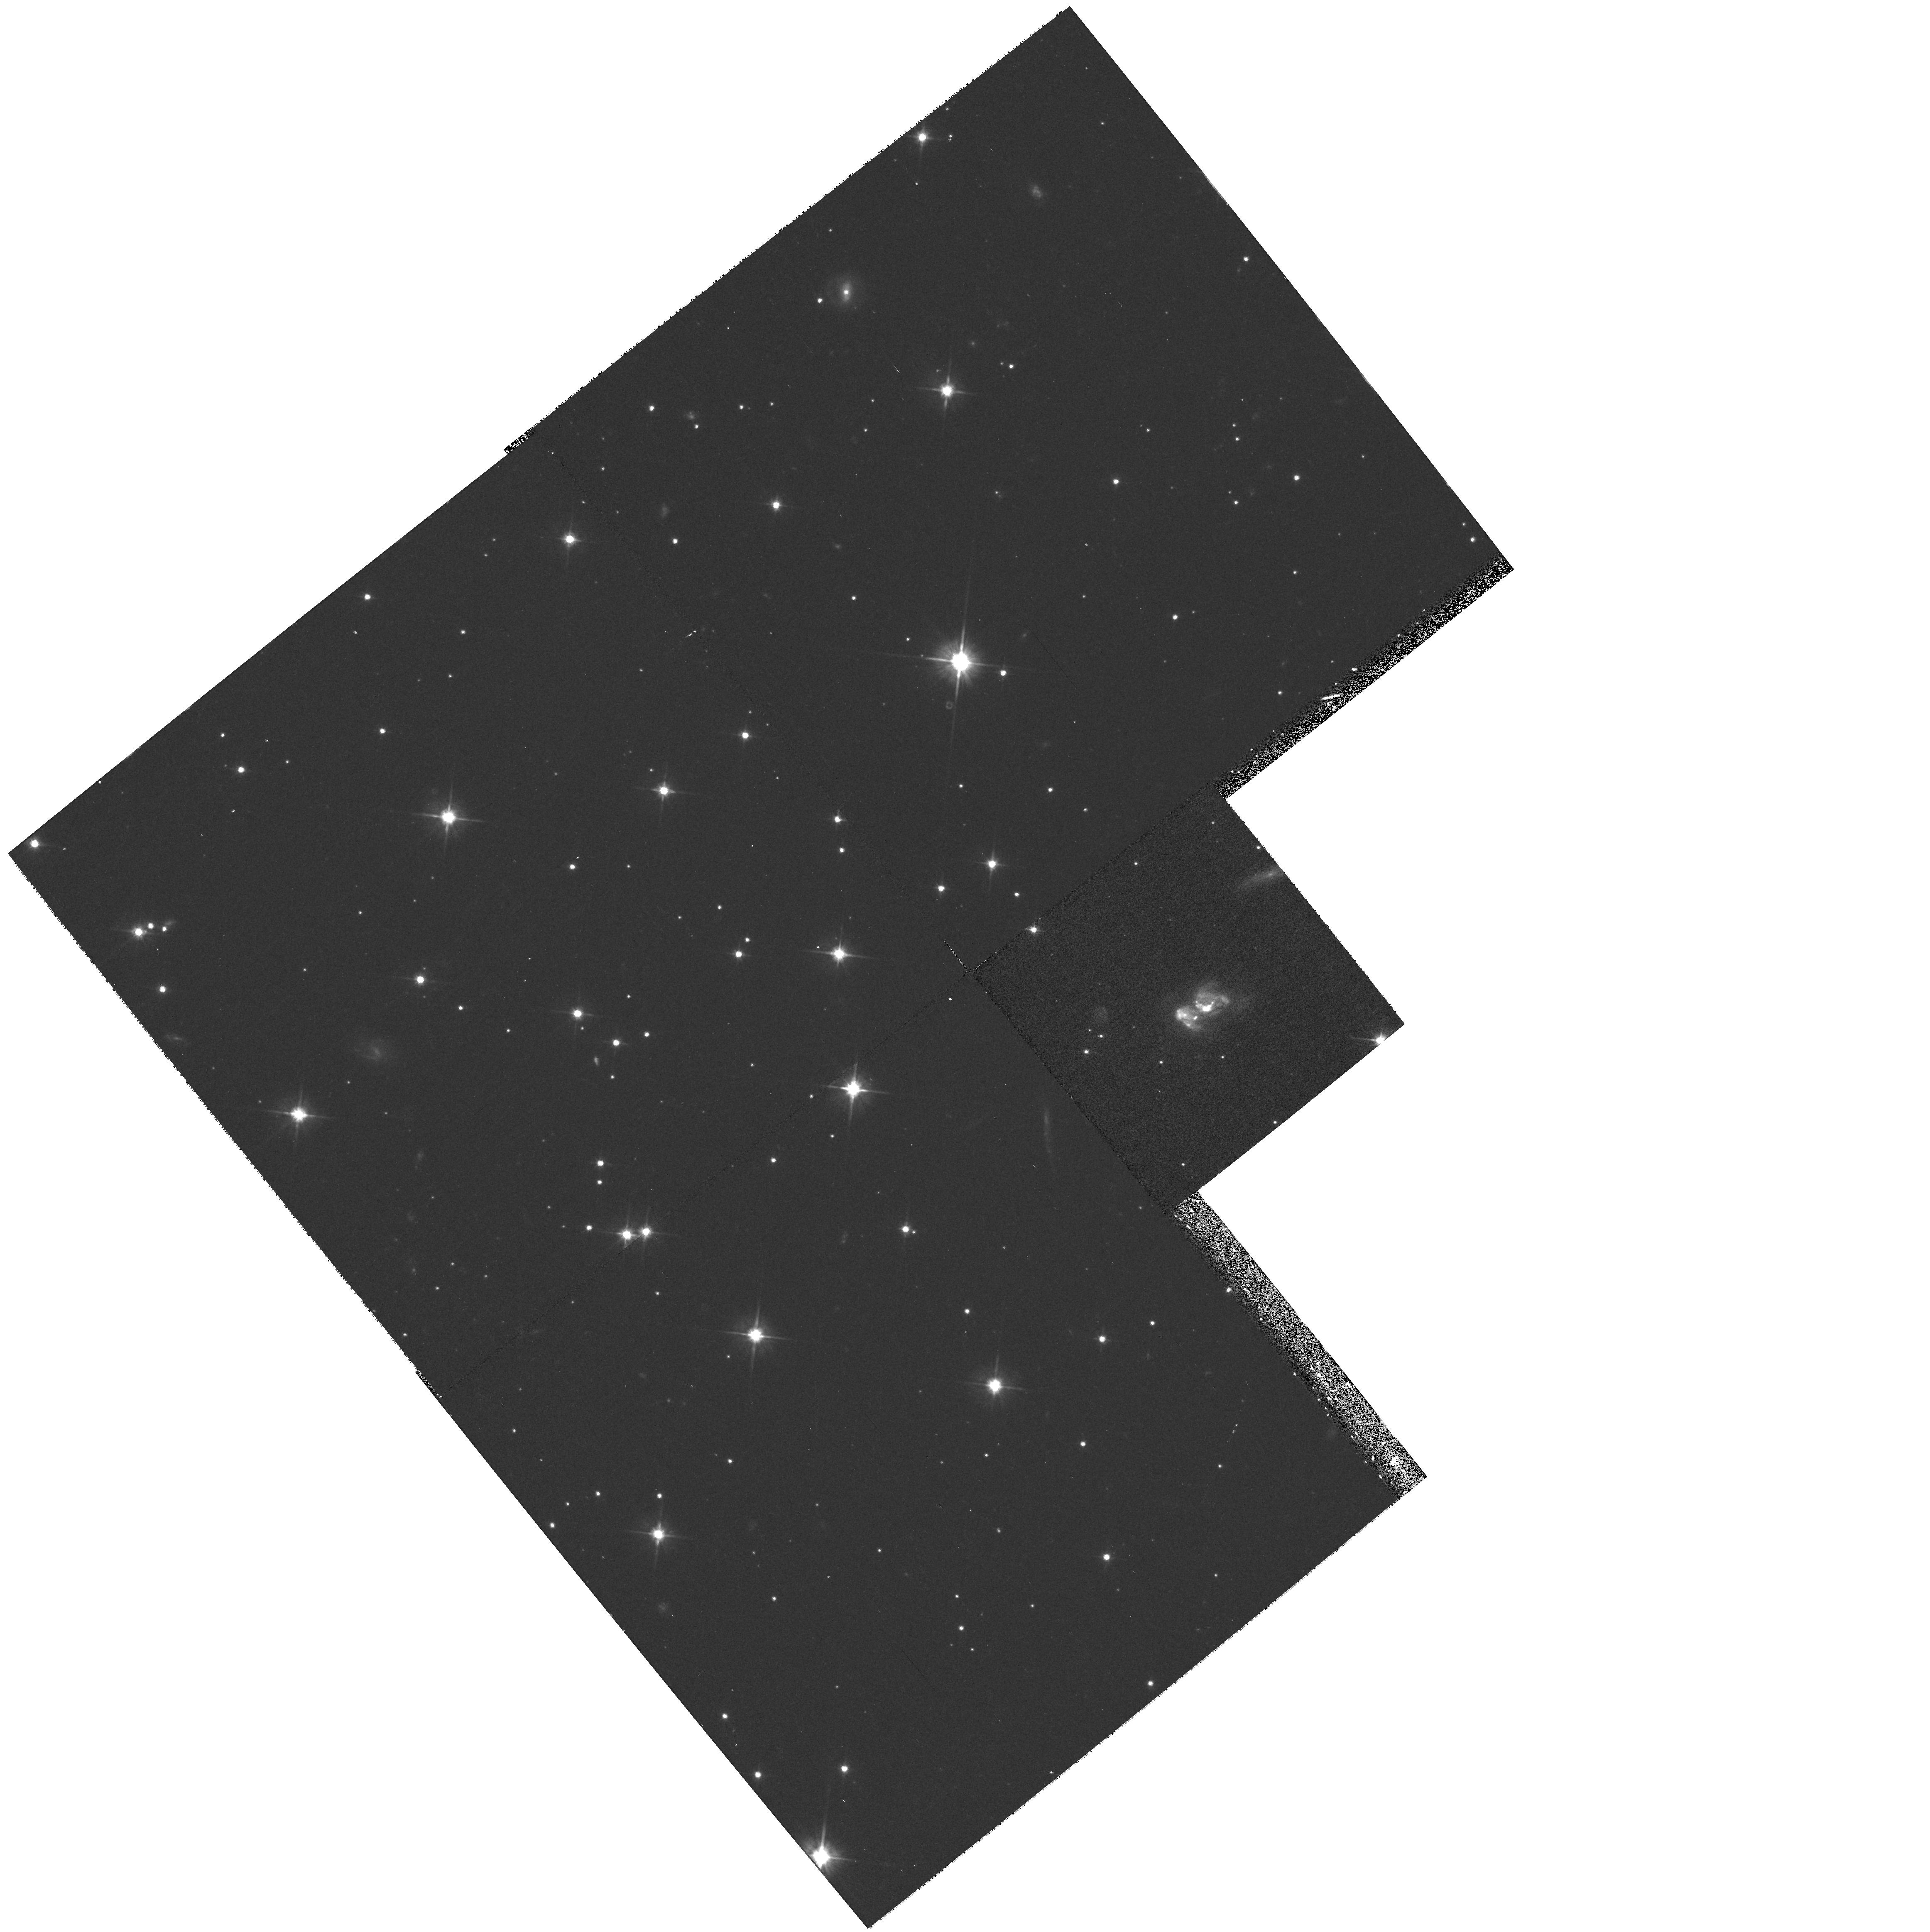
Target: GAL-185205-504848
Instrument: WFPC2/PC
Filter: F606W
Exposure: 10 min
Observation ID: hst_6356_38_wfpc2_pc_f606w_u3h438

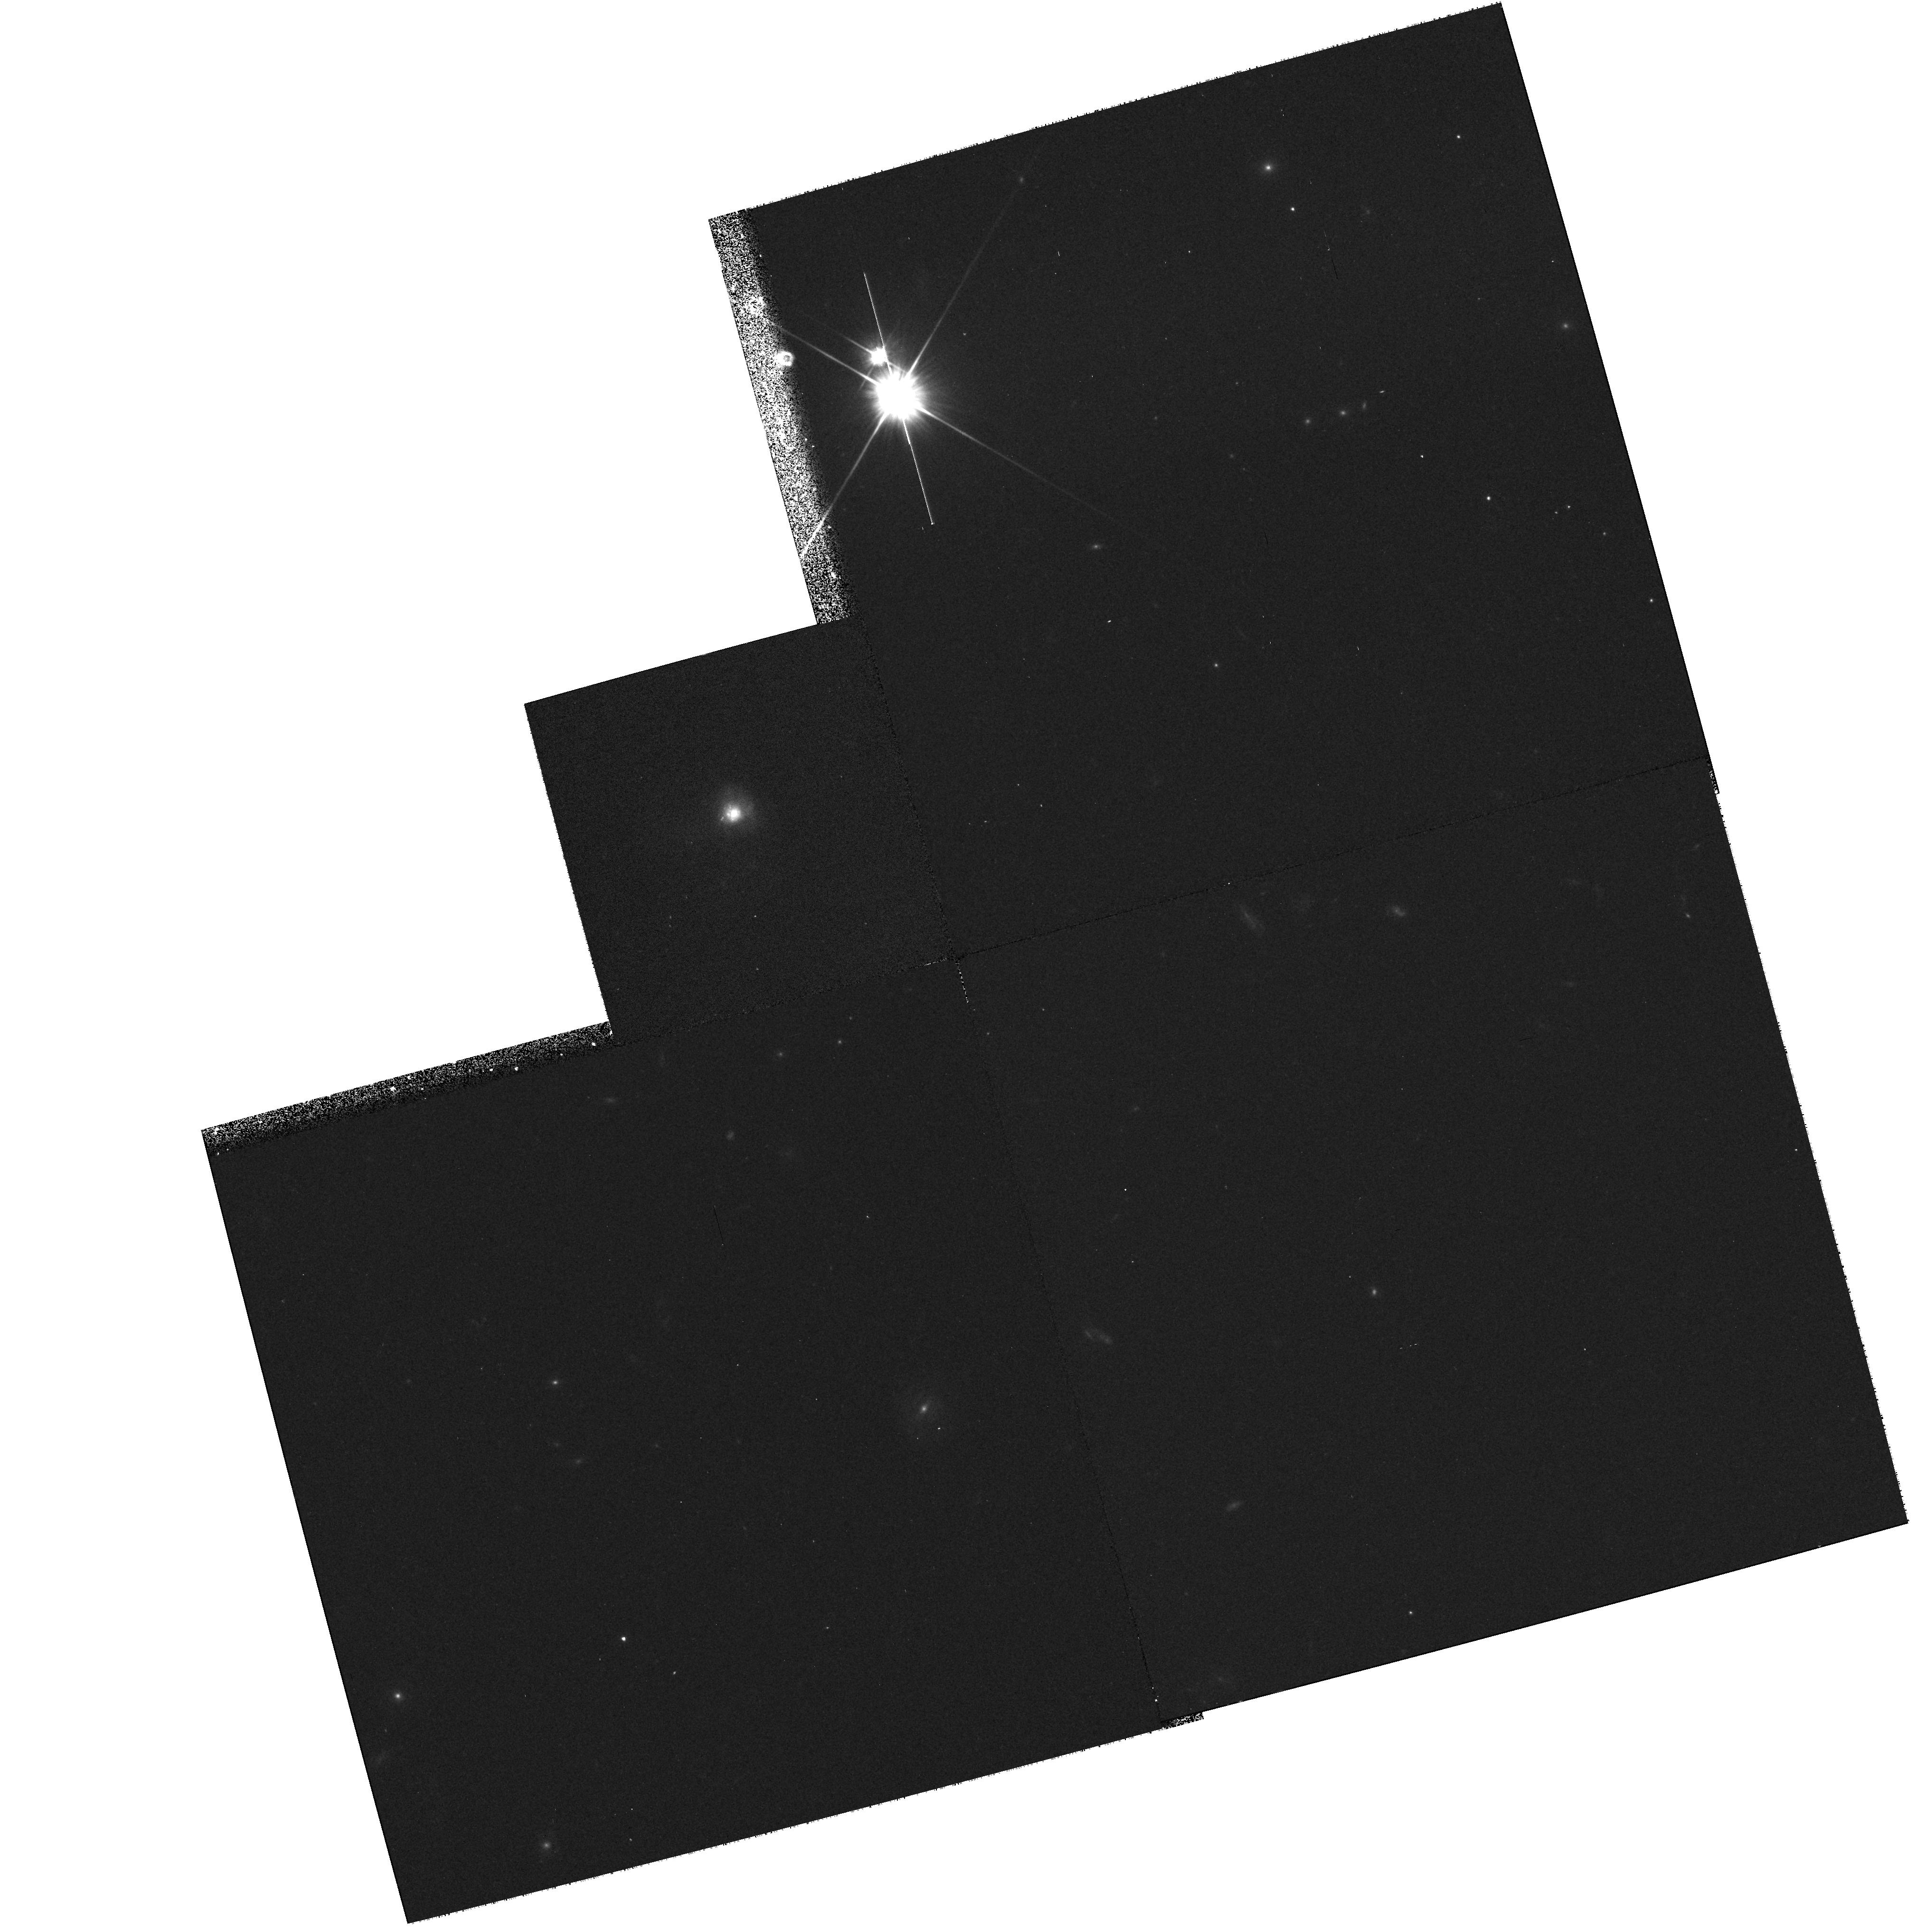
Target: GAL-231402+034858
Instrument: WFPC2/PC
Filter: F606W
Exposure: 10 min
Observation ID: hst_6356_48_wfpc2_pc_f606w_u3h448

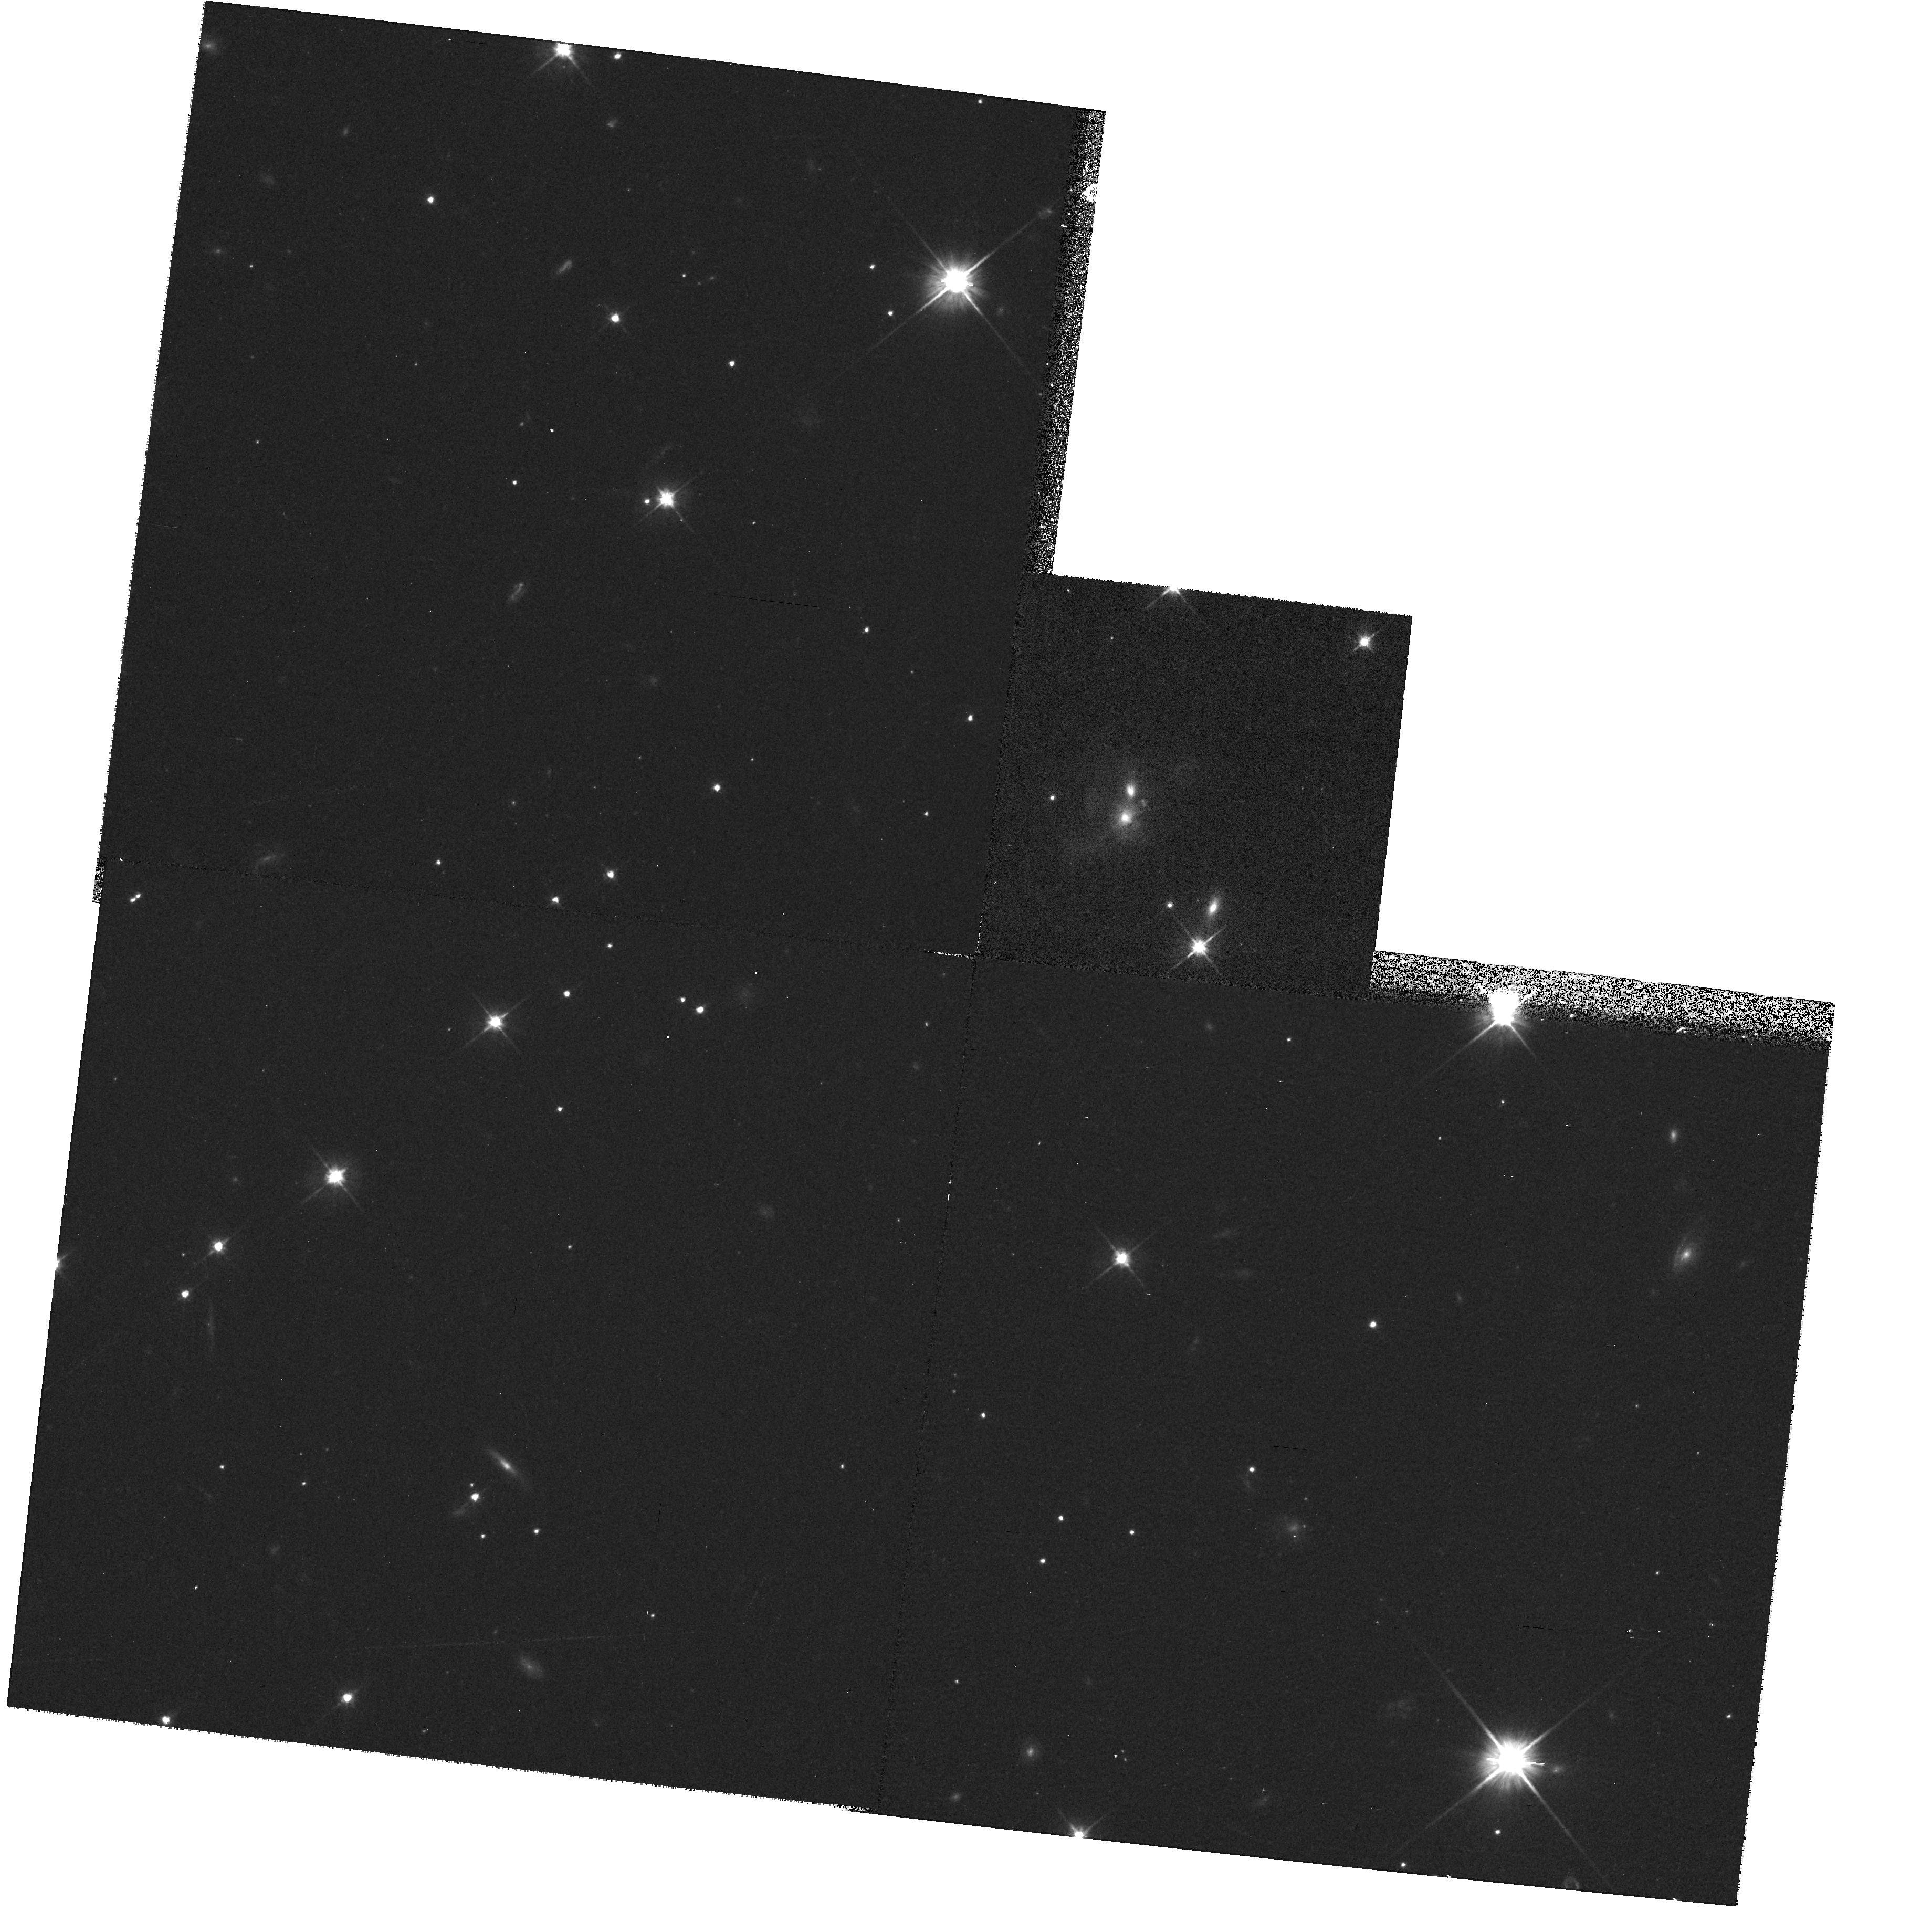
Target: GAL-065610+190226
Instrument: WFPC2/PC
Filter: F606W
Exposure: 10 min
Observation ID: hst_6356_19_wfpc2_pc_f606w_u3h419

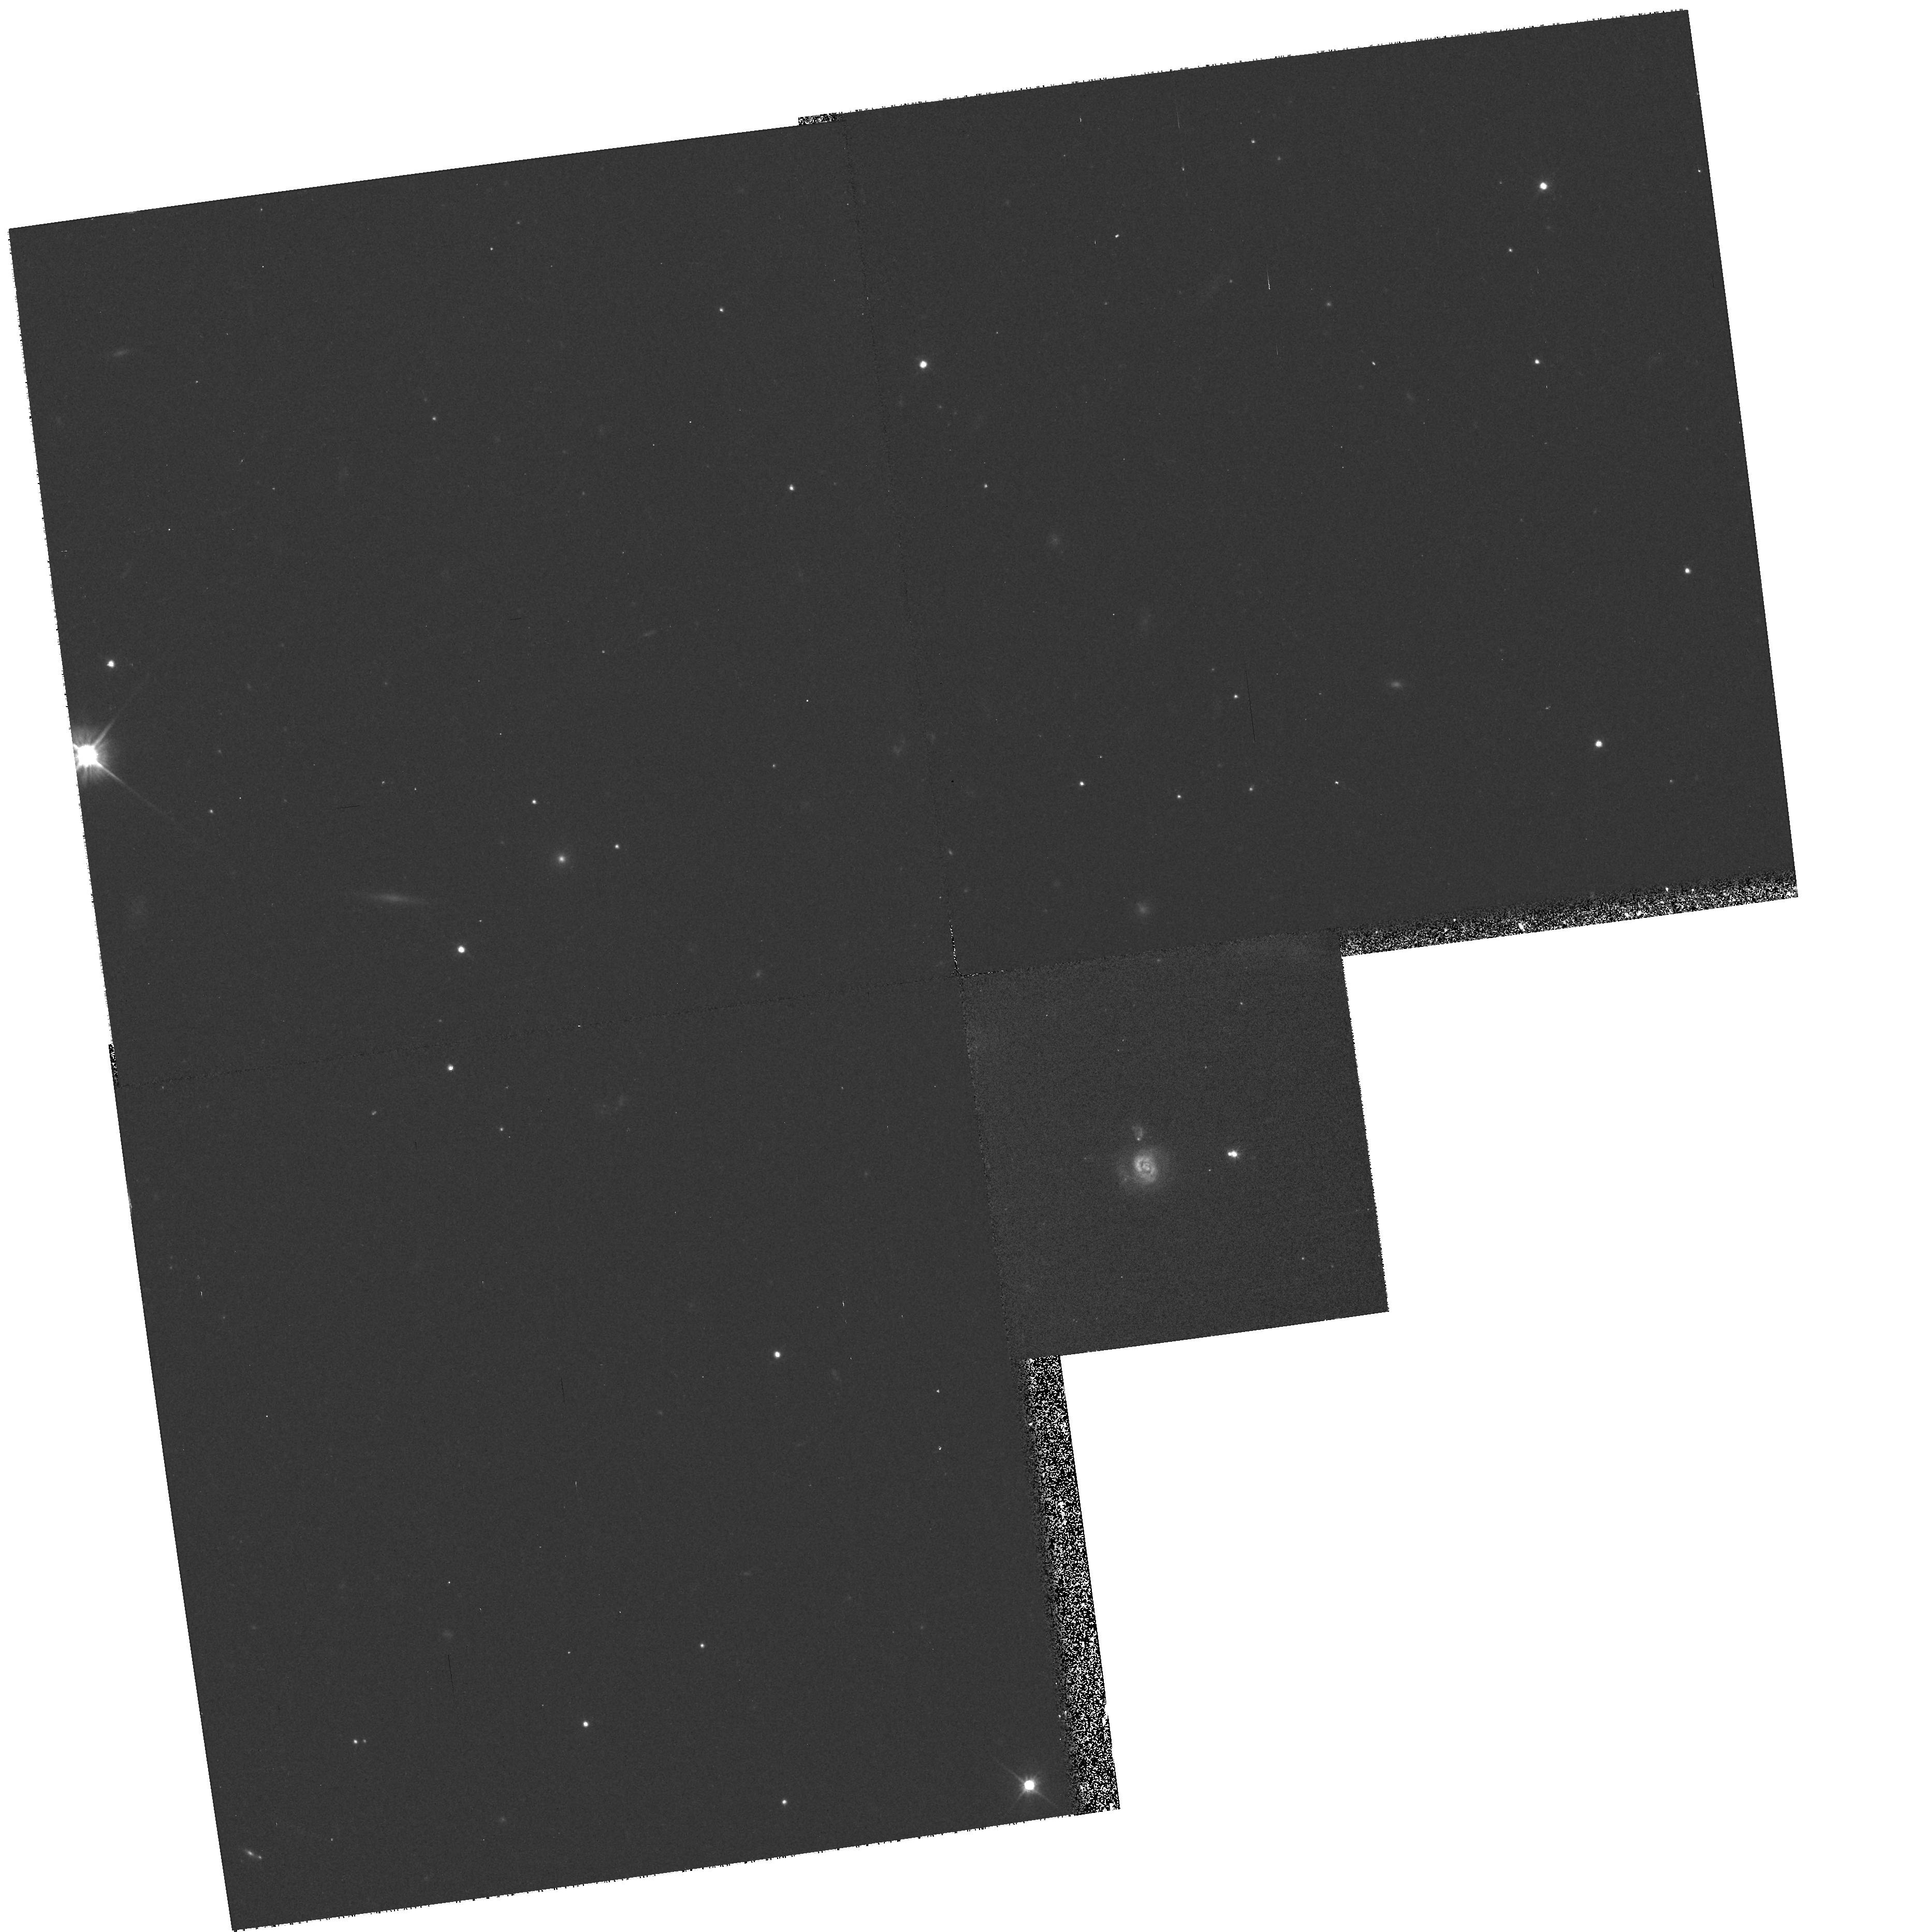
Target: GAL-201736-475639
Instrument: WFPC2/PC
Filter: F606W
Exposure: 10 min
Observation ID: hst_6356_43_wfpc2_pc_f606w_u3h443

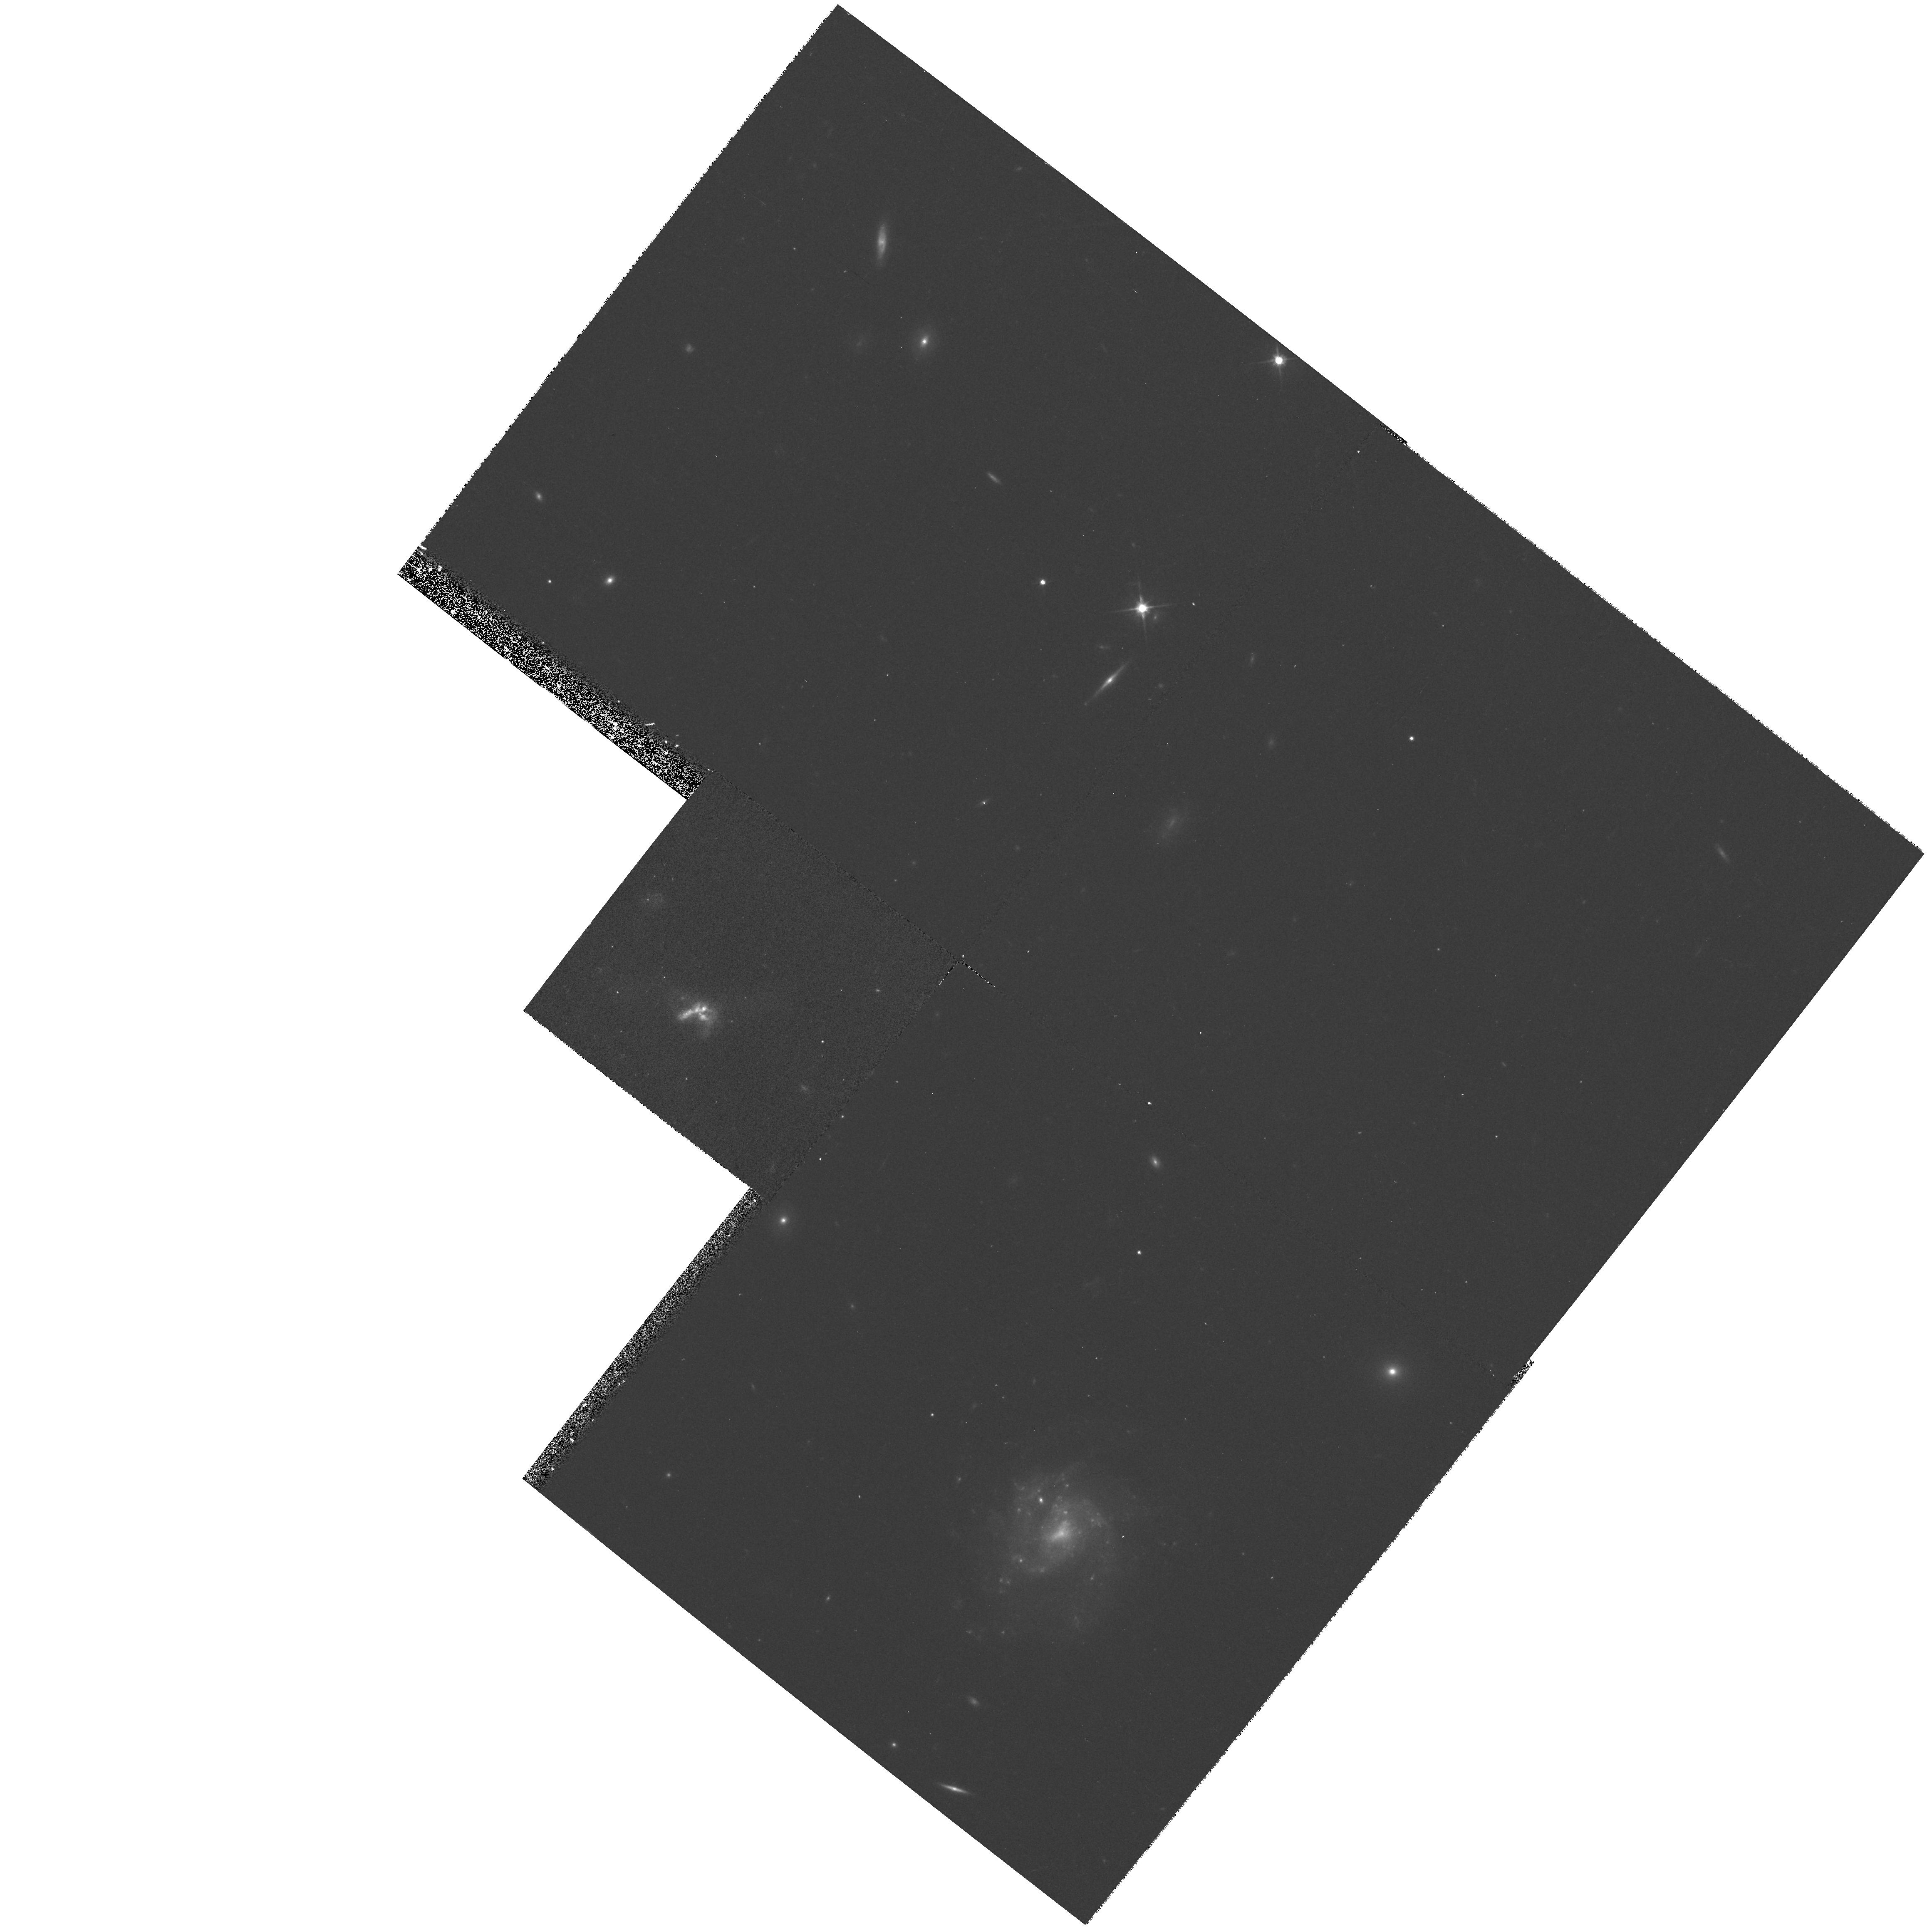
Target: GAL-043828-484859
Instrument: WFPC2/PC
Filter: F606W
Exposure: 10 min
Observation ID: hst_6356_13_wfpc2_pc_f606w_u3h413

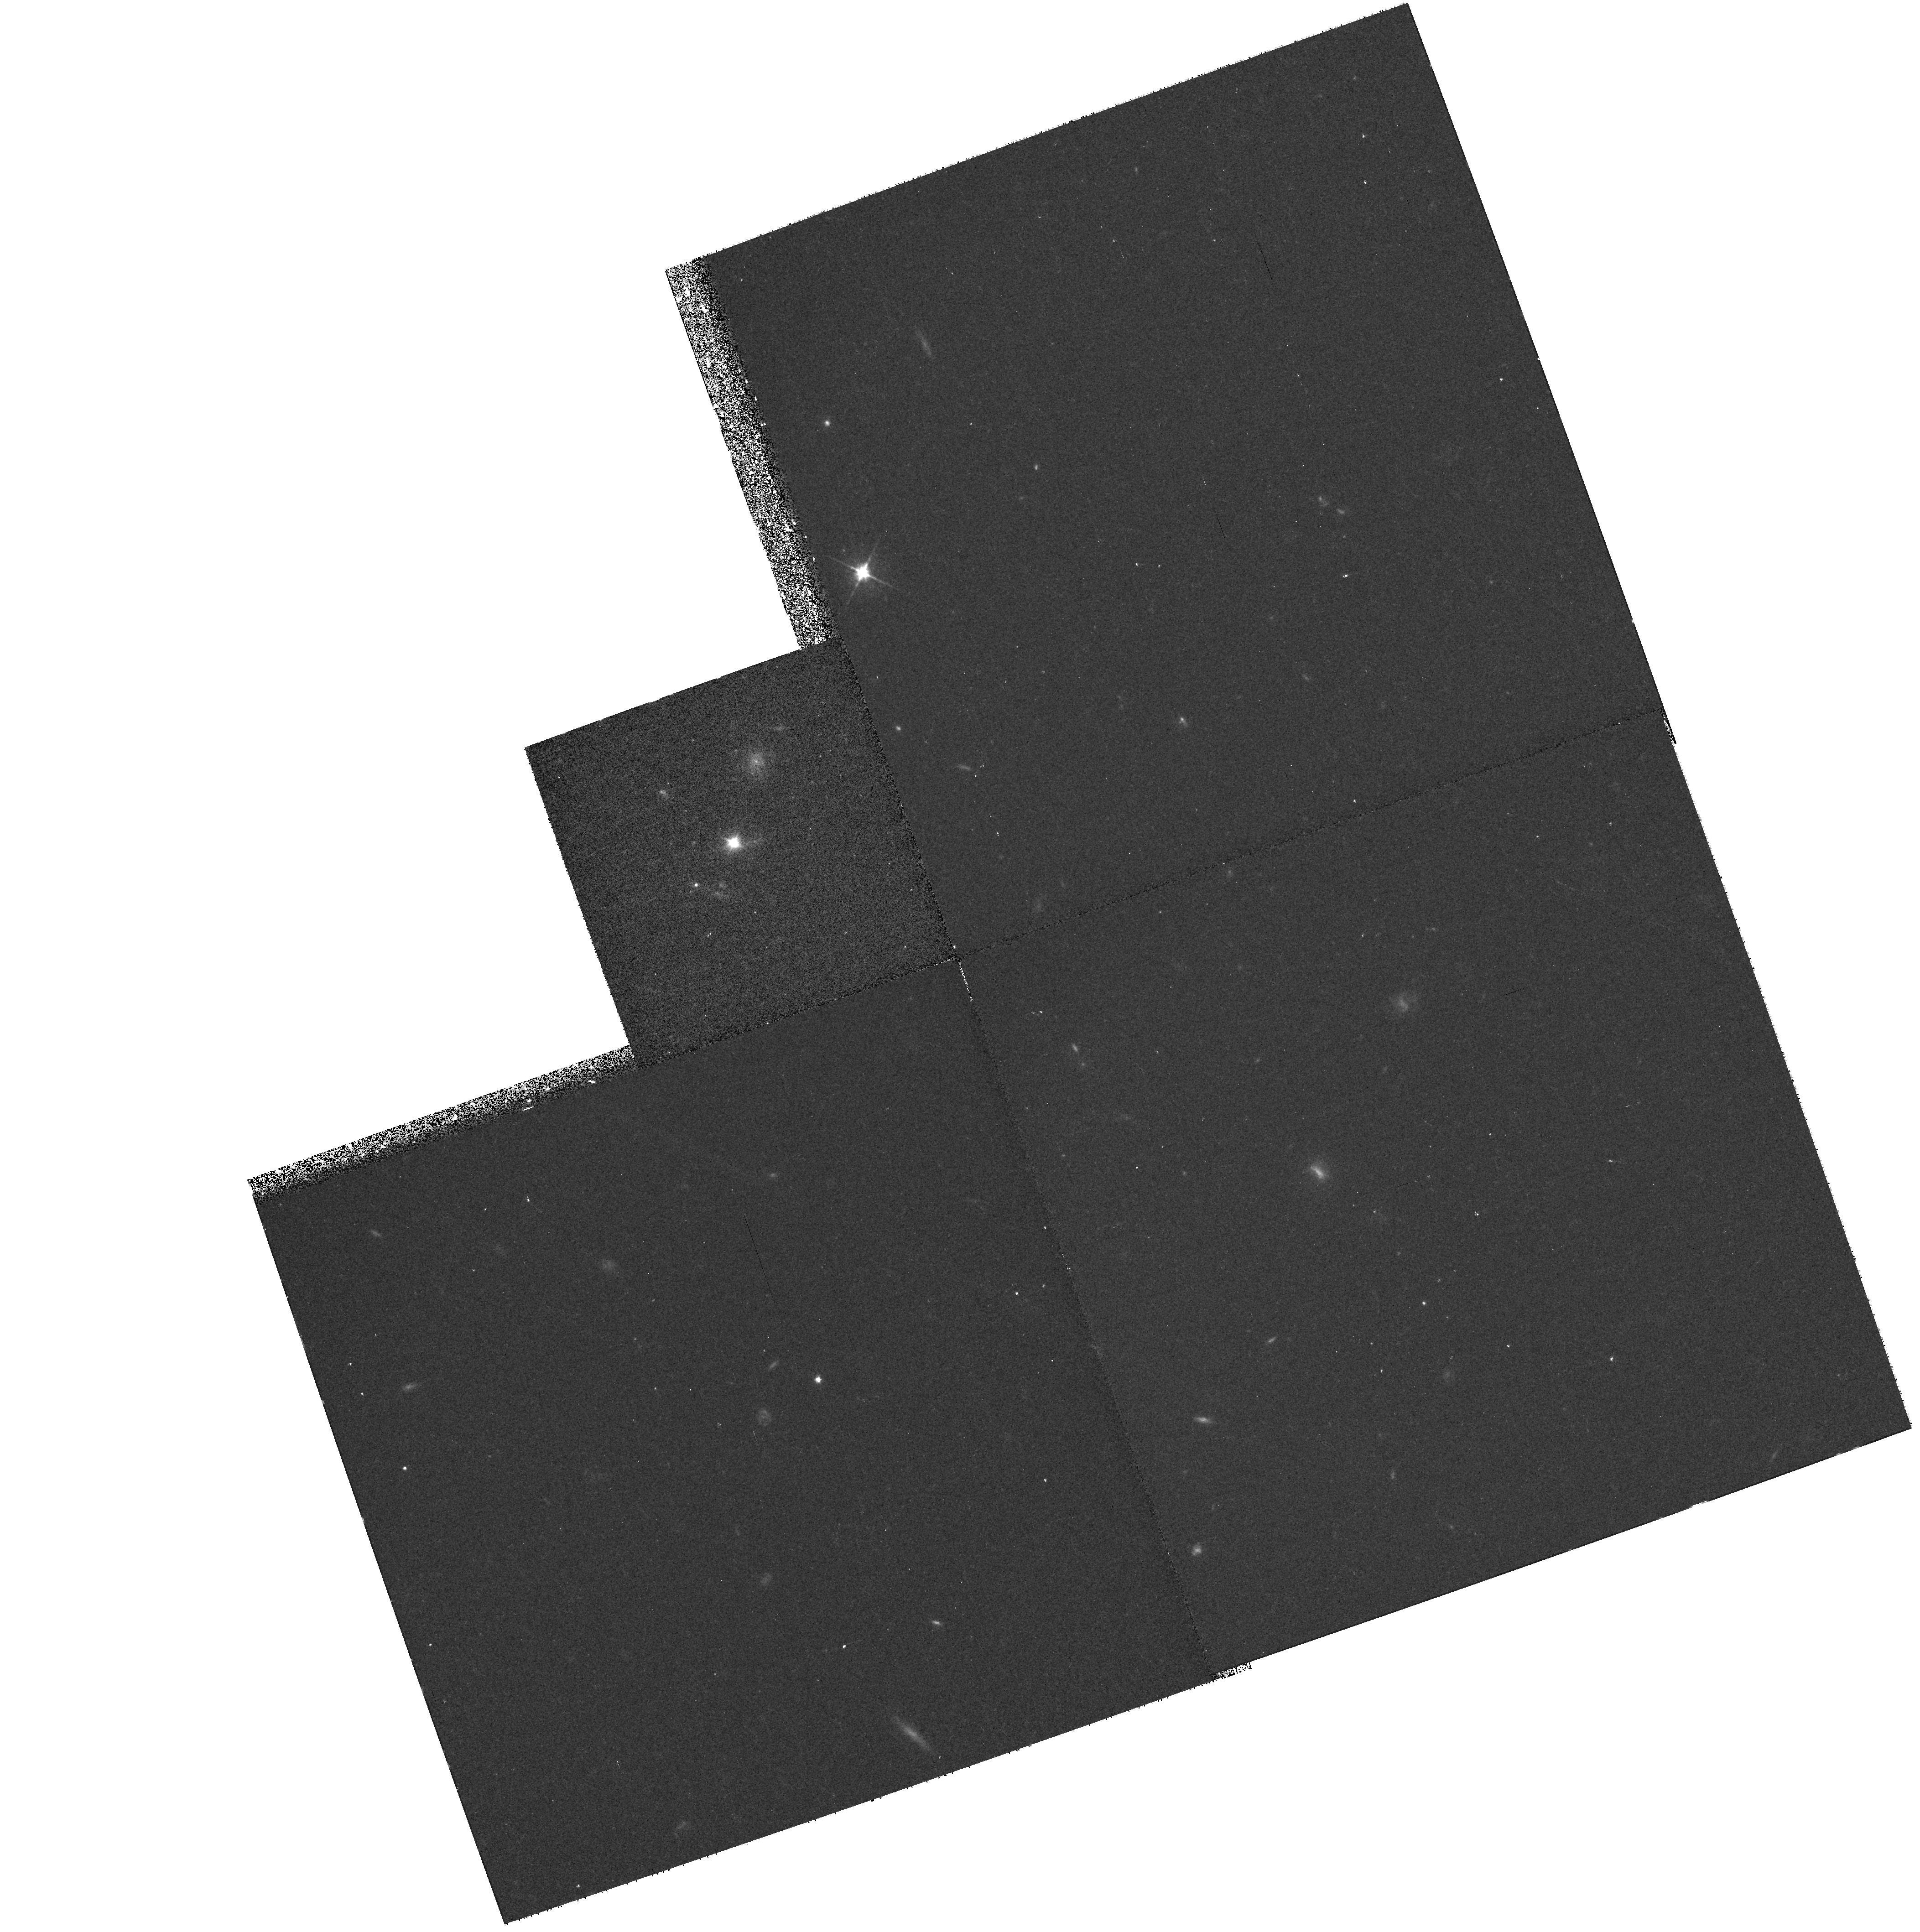
Target: GAL-020527+083554
Instrument: WFPC2/PC
Filter: F606W
Exposure: 10 min
Observation ID: hst_6356_09_wfpc2_pc_f606w_u3h409

SNAPSHOT Survey of Ultraluminous Infrared Galaxies (PI: Rowan-Robinson, Michael)

The nature of ultraluminous infrared galaxies L_ir > 10^12 L_o has generated considerable controversy. The two main issues are (1) are they powered by violent bursts of star formation or by hidden quasars ? (2) are interactions and mergers invariably involved ? Both these questions can benefit enormously from the high spatial resolution that HST can provide. We propose to carry out a Snapshot survey with WFPC2 of 50 ultraluminous galaxies in the QDOT all-sky survey with 0.15 < z < 0.35. Ground-based imaging of ultraluminous infrared galaxies in this redshift range has failed to detect any peculiarity in the morpholology of about 20\% of the cases studied. Only for the nearest ultraluminous ir galaxies (z << 0.1) is the resolution of ground-based observations adaquate to demonstrate that a starburst, often in the form of a ring, is involved. Where mergers are taking place we expect to be able to resolve multiple nuclei with HST. We will also be able to quantify the proportion of the nuclear light that can be due to an AGN.